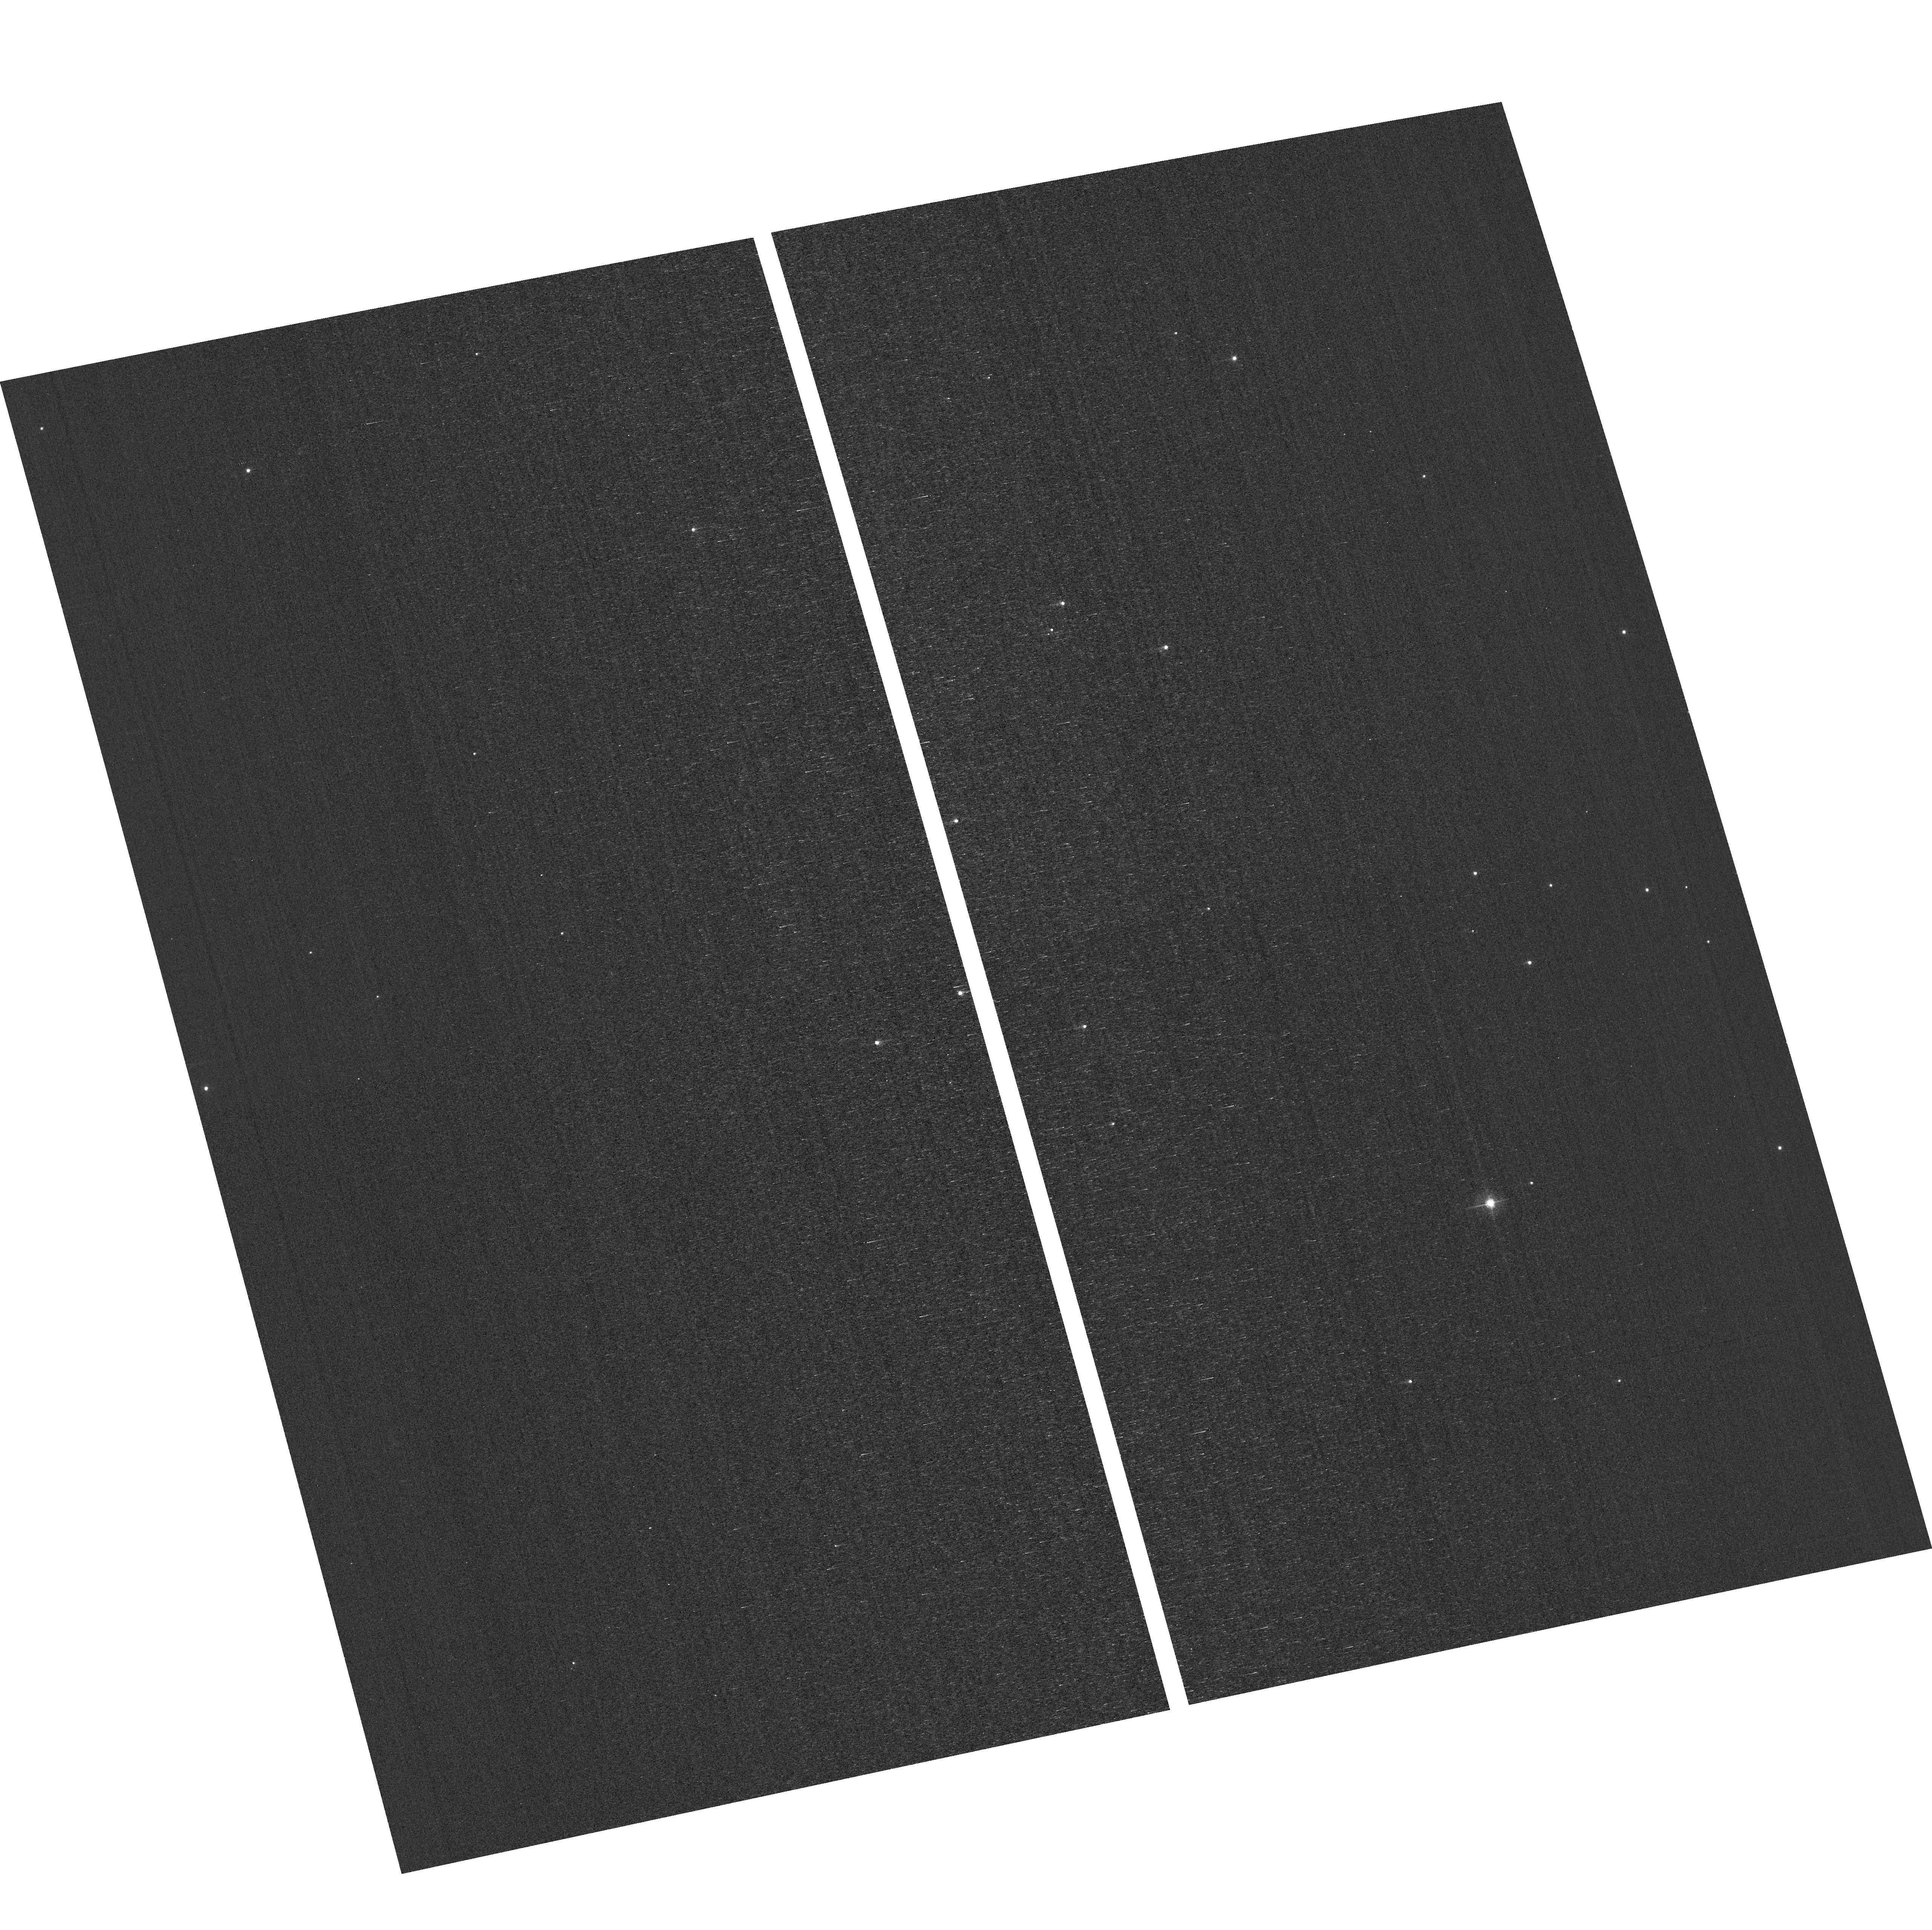
Target: field at RA 12.444°, Dec 85.168°. Instrument: ACS/WFC. Filter: F502N. Exposure: 3 min. Observation ID: hst_17364_04_acs_wfc_f502n_jf5p04

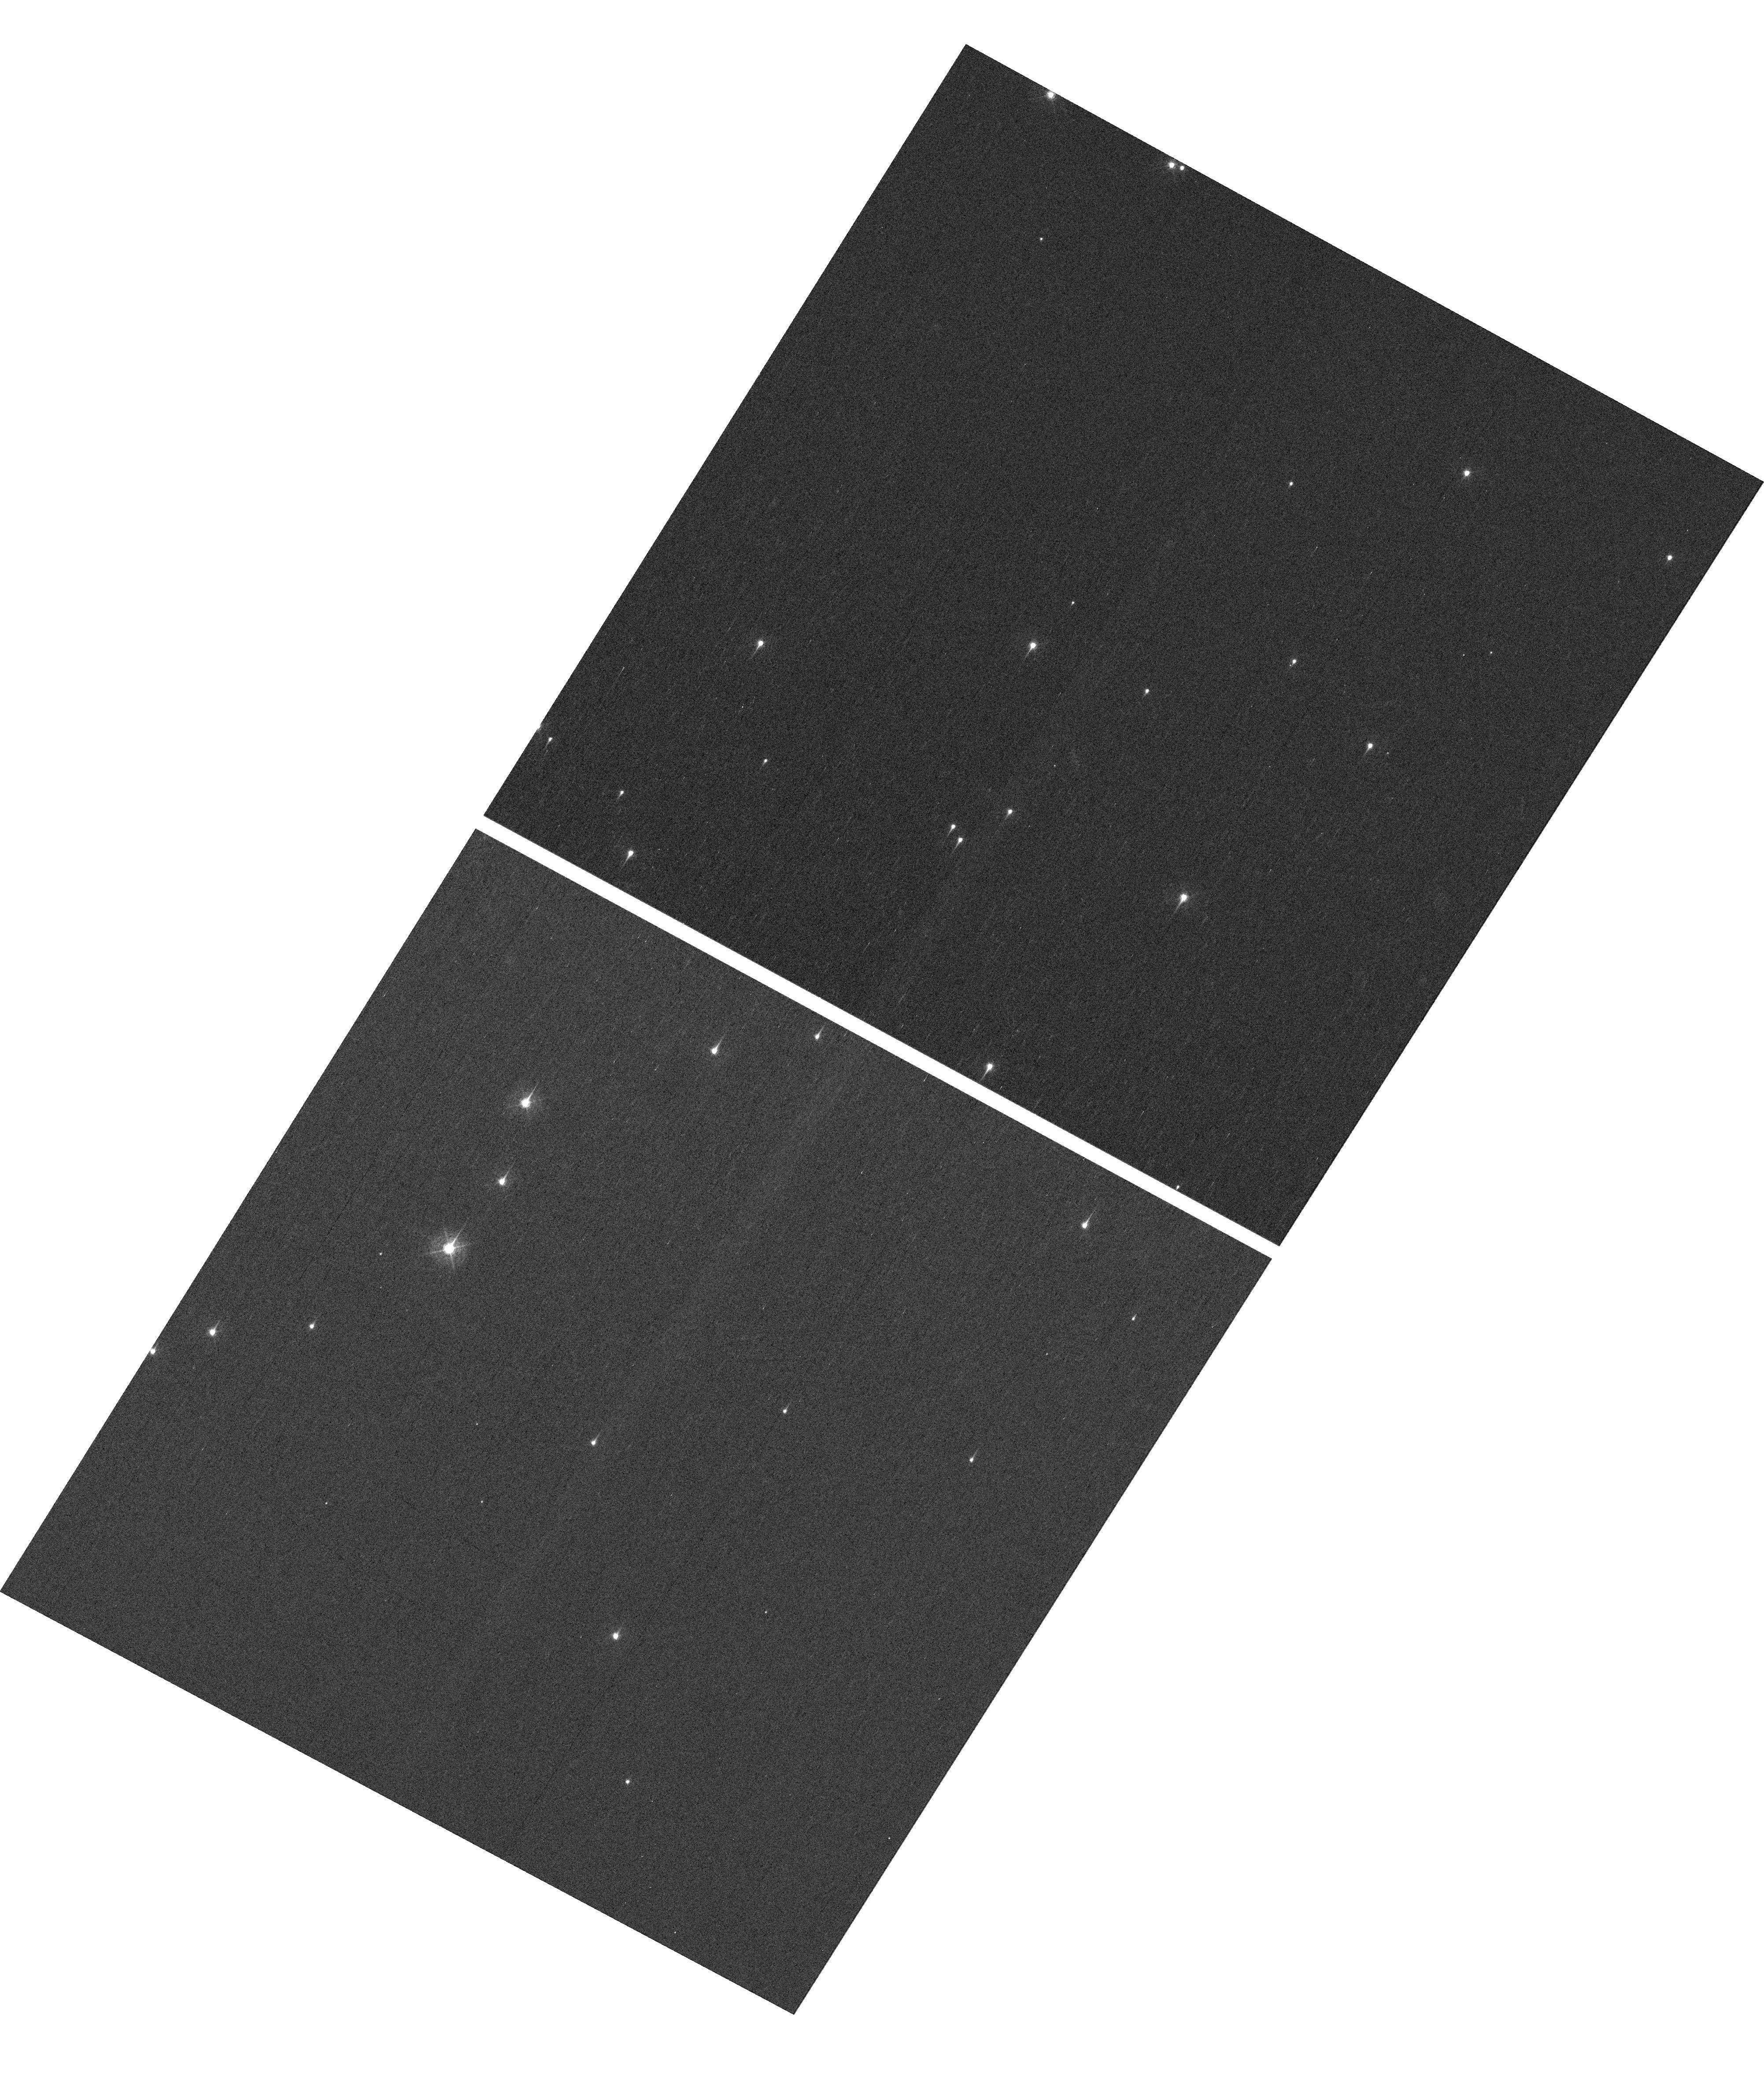
Target: NGC-188-DENSE. Instrument: WFC3/UVIS. Filter: F410M. Exposure: 7 min. Observation ID: hst_17364_04_wfc3_uvis_f410m_if5p04

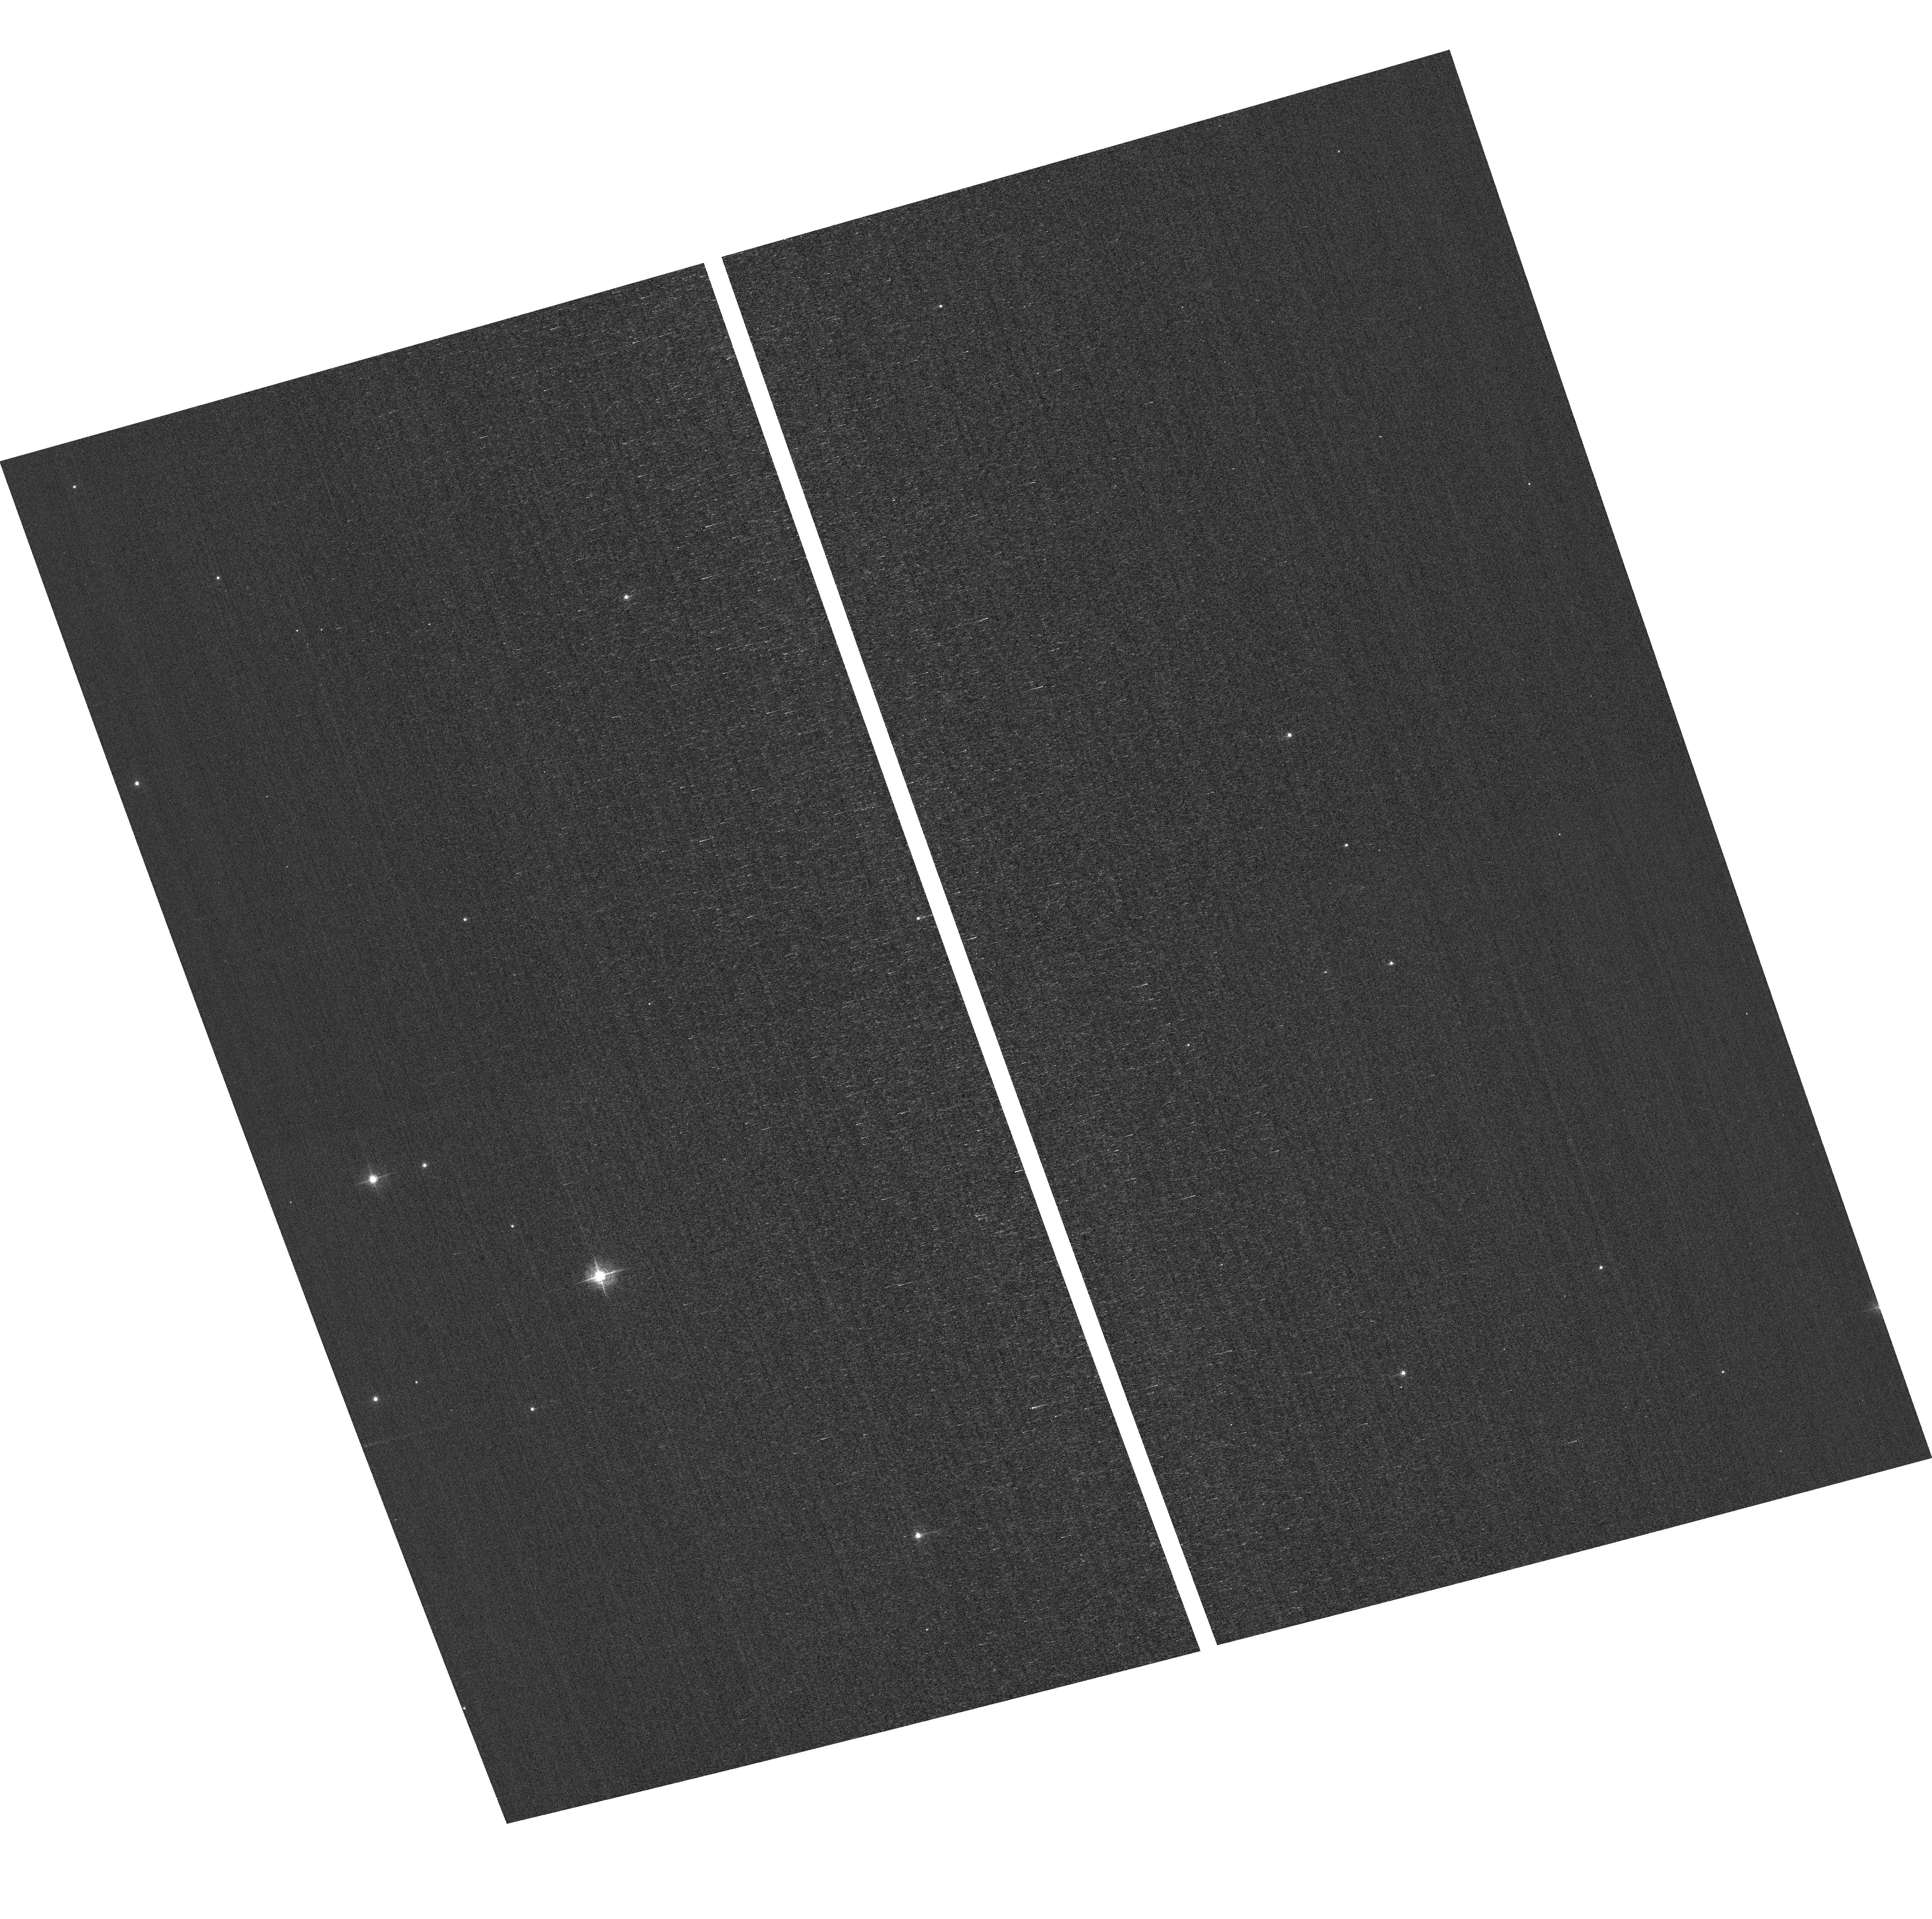
Target: field at RA 11.346°, Dec 85.344°. Instrument: ACS/WFC. Filter: F502N. Exposure: 3 min. Observation ID: hst_17364_01_acs_wfc_f502n_jf5p01

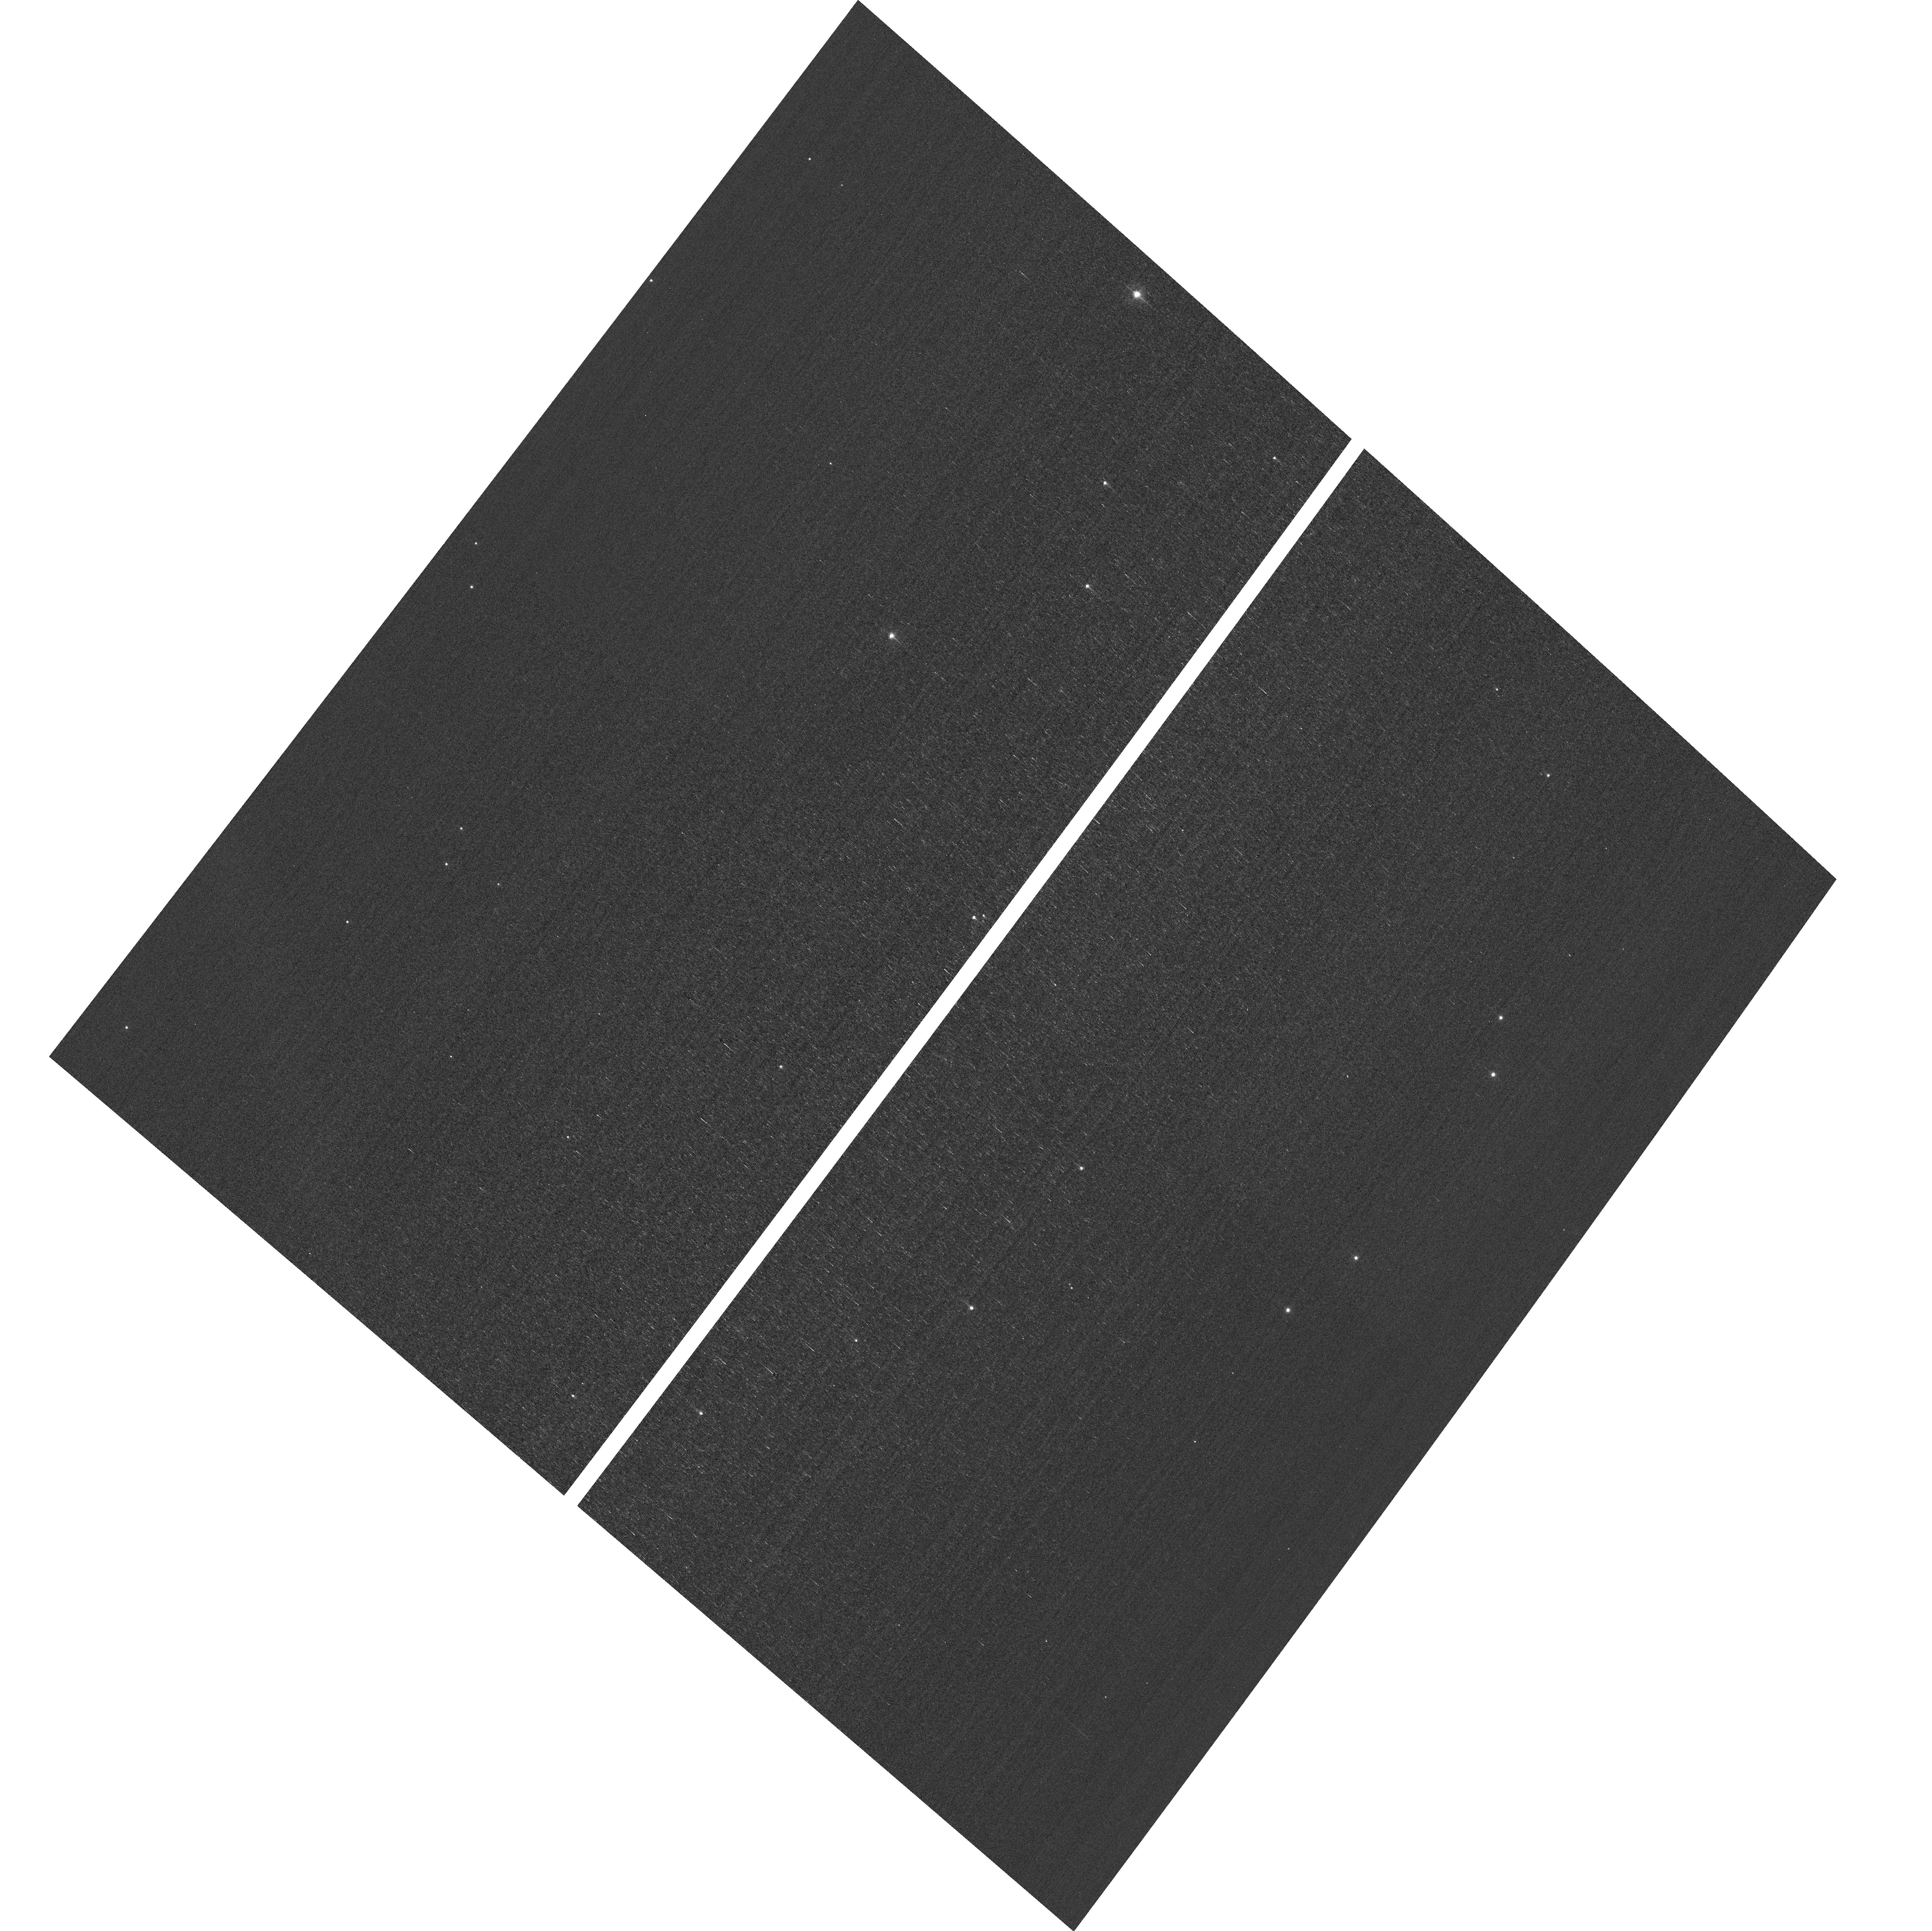
Target: field at RA 13.042°, Dec 85.241°. Instrument: ACS/WFC. Filter: F502N. Exposure: 3 min. Observation ID: hst_17364_05_acs_wfc_f502n_jf5p05

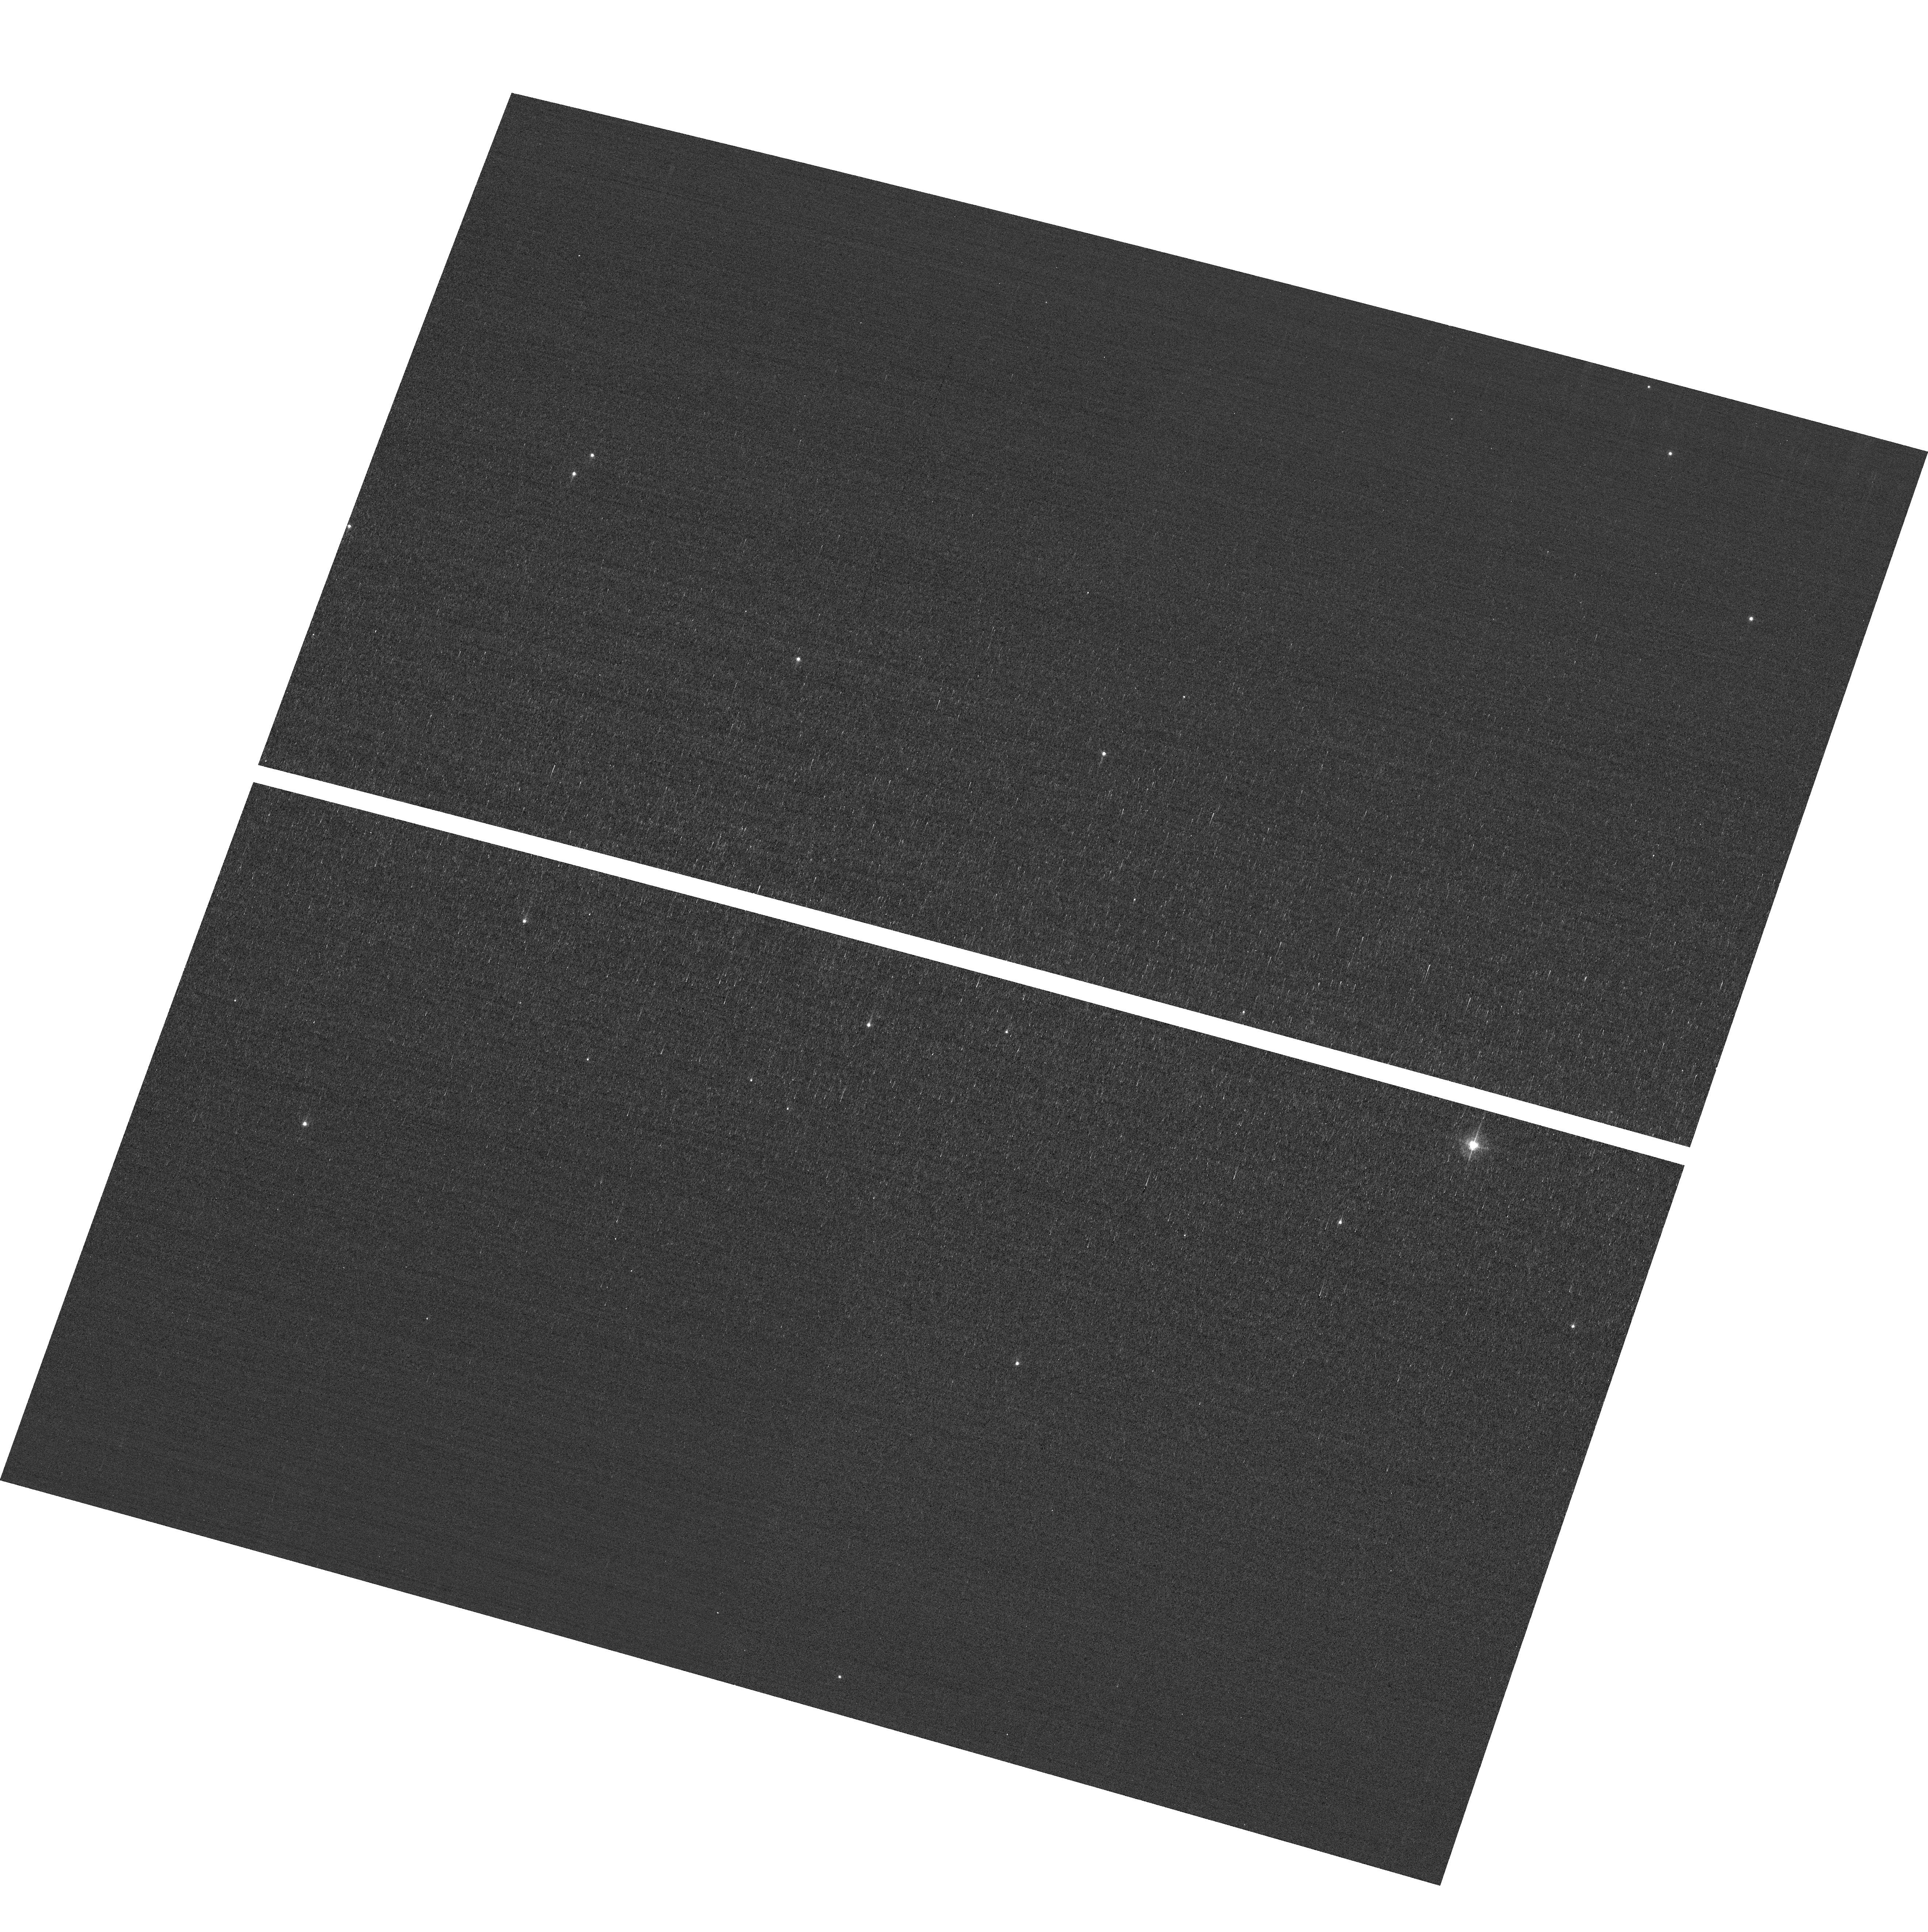
Target: field at RA 11.262°, Dec 85.169°. Instrument: ACS/WFC. Filter: F502N. Exposure: 3 min. Observation ID: hst_17364_03_acs_wfc_f502n_jf5p03

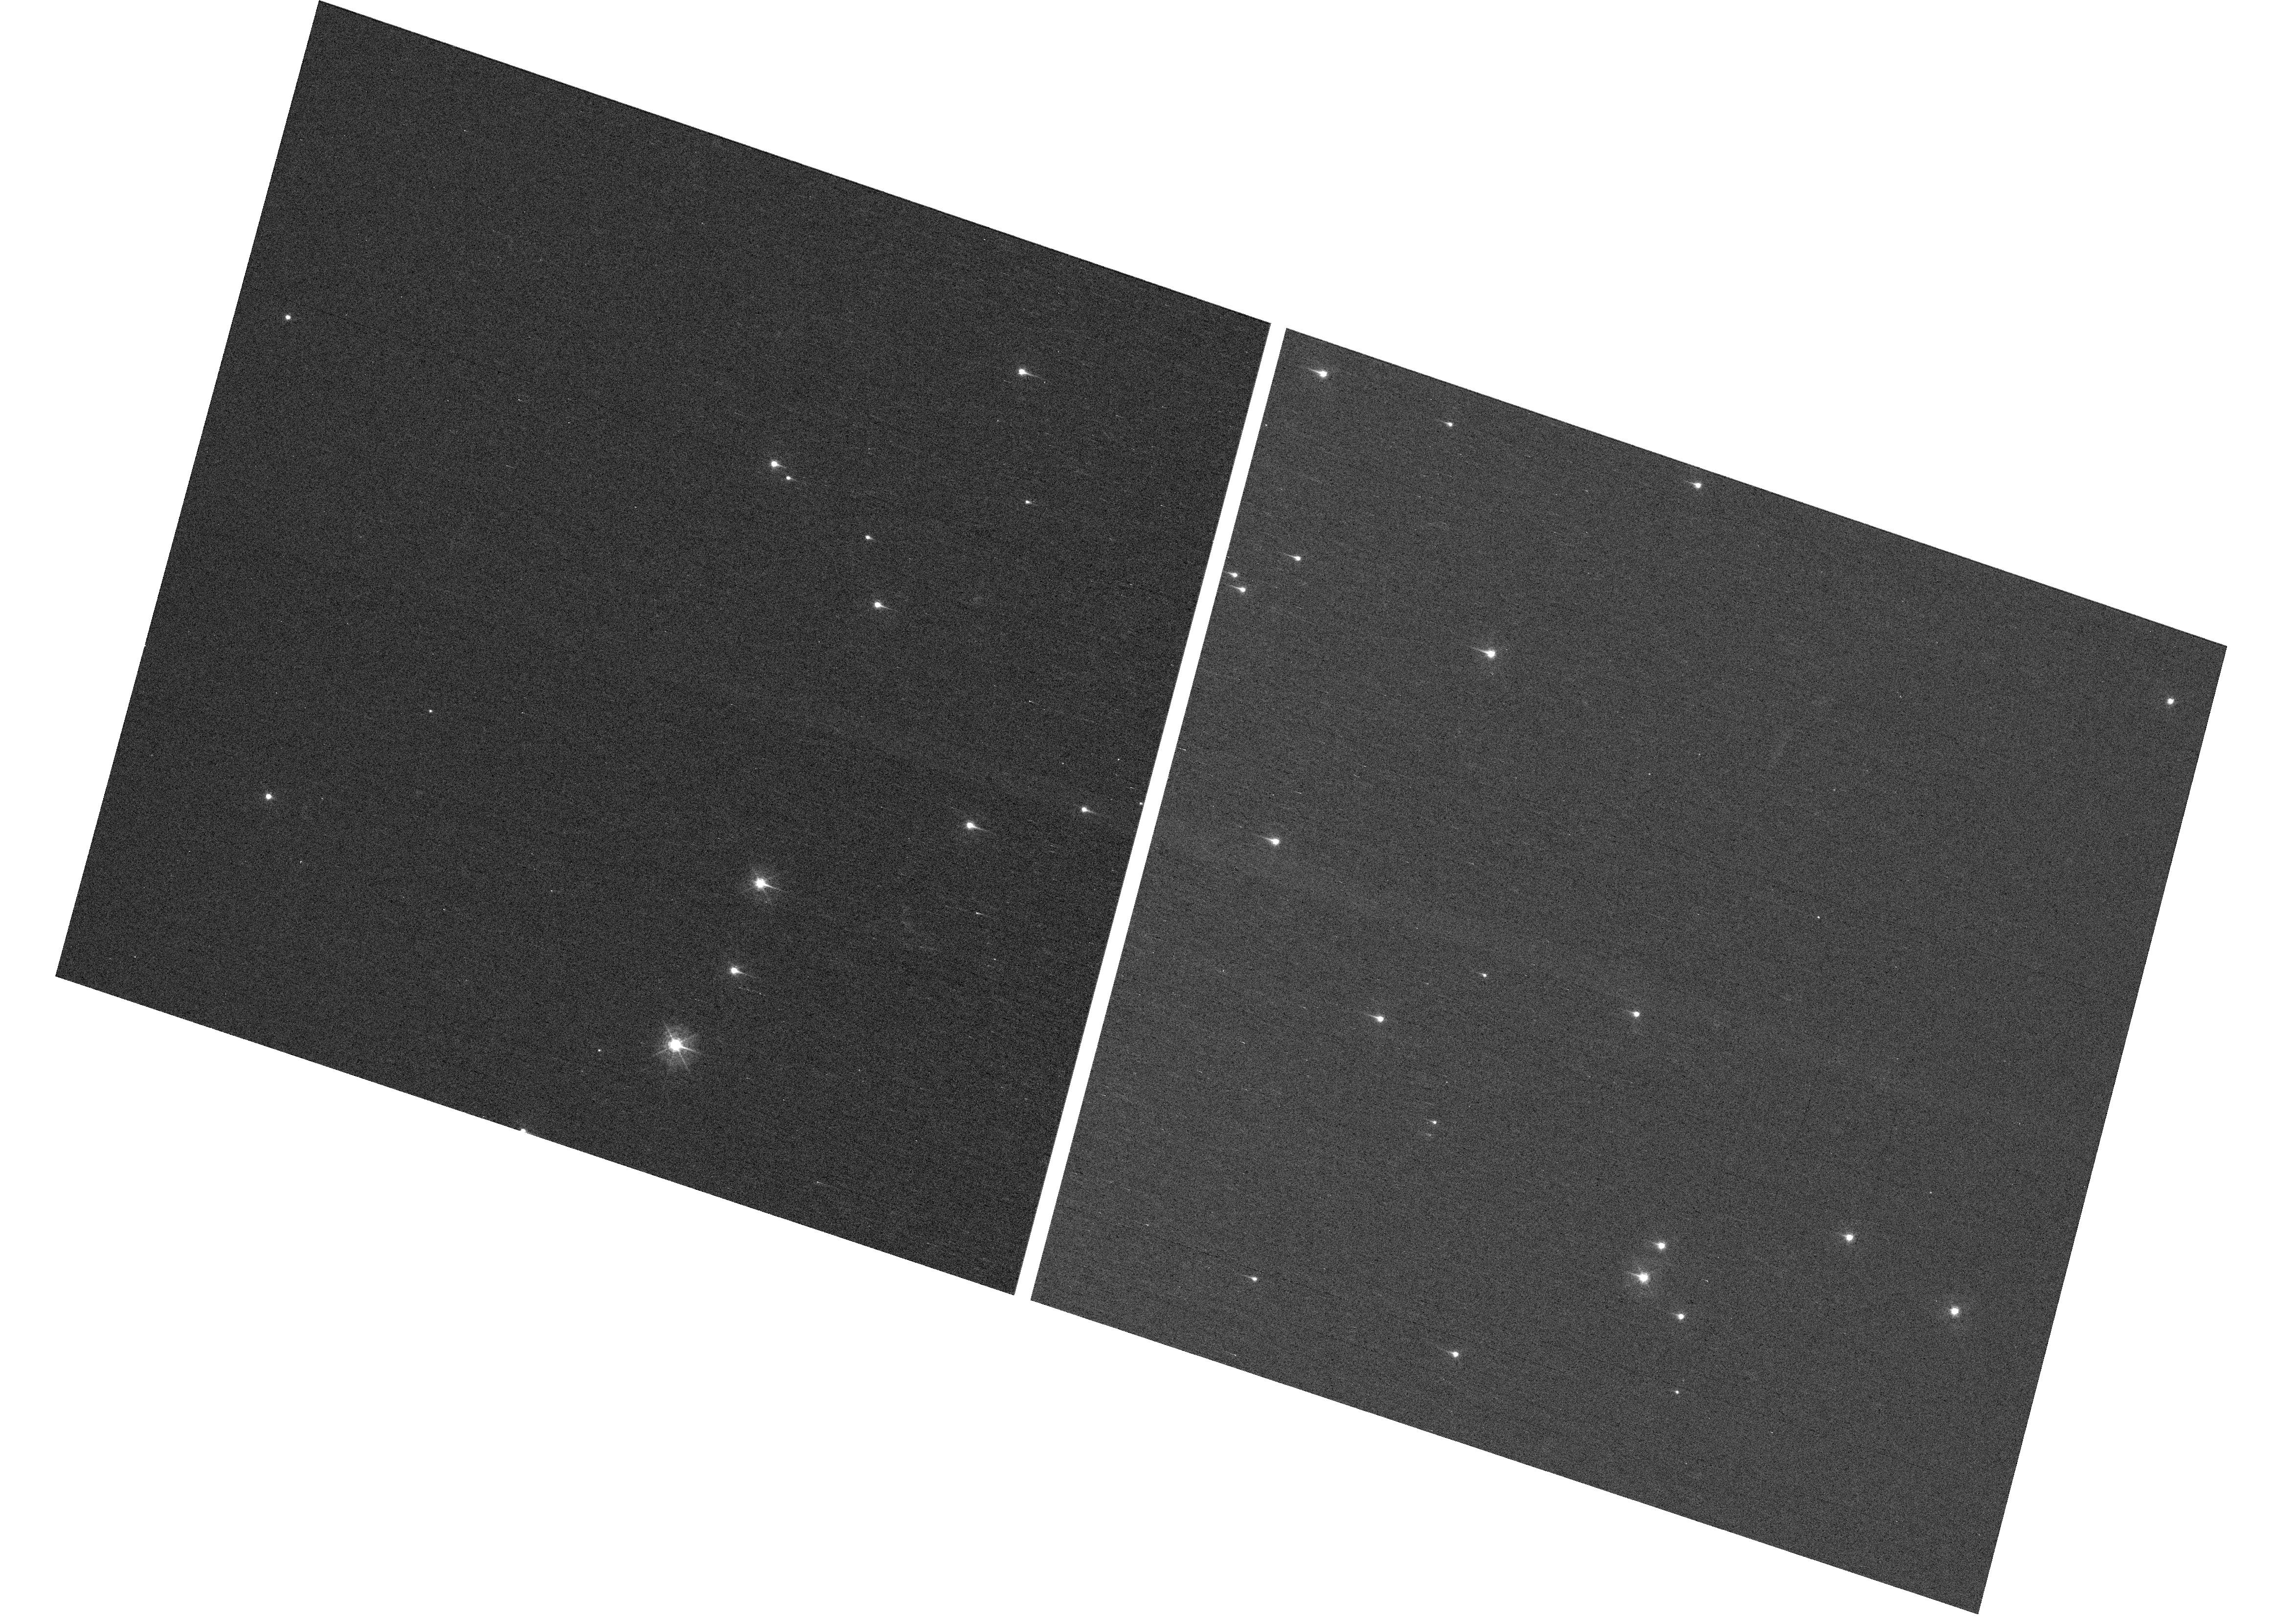
Target: NGC-188-DENSE. Instrument: WFC3/UVIS. Filter: F410M. Exposure: 7 min. Observation ID: hst_17364_02_wfc3_uvis_f410m_if5p02

HST Cycle 31 Focus & Optical Monitor (PI: Dressel, Linda L.)

Utilize WFC3/UVIS and ACS/WFC in parallel to observe stellar cluster members with multiple exposures over an orbit. Phase retrieval performed on the PSF in each image will be used to measure focus, with the ability to explore apparent coma, astigmatism, and third order spherical changes in WFC3. The goals are to 1) monitor the optical telescope assembly focal length for the purposes of maintaining focus within science tolerances and 2) determine focus offsets between the imagers and identify any science instrument-specific focus behavior and dependencies.